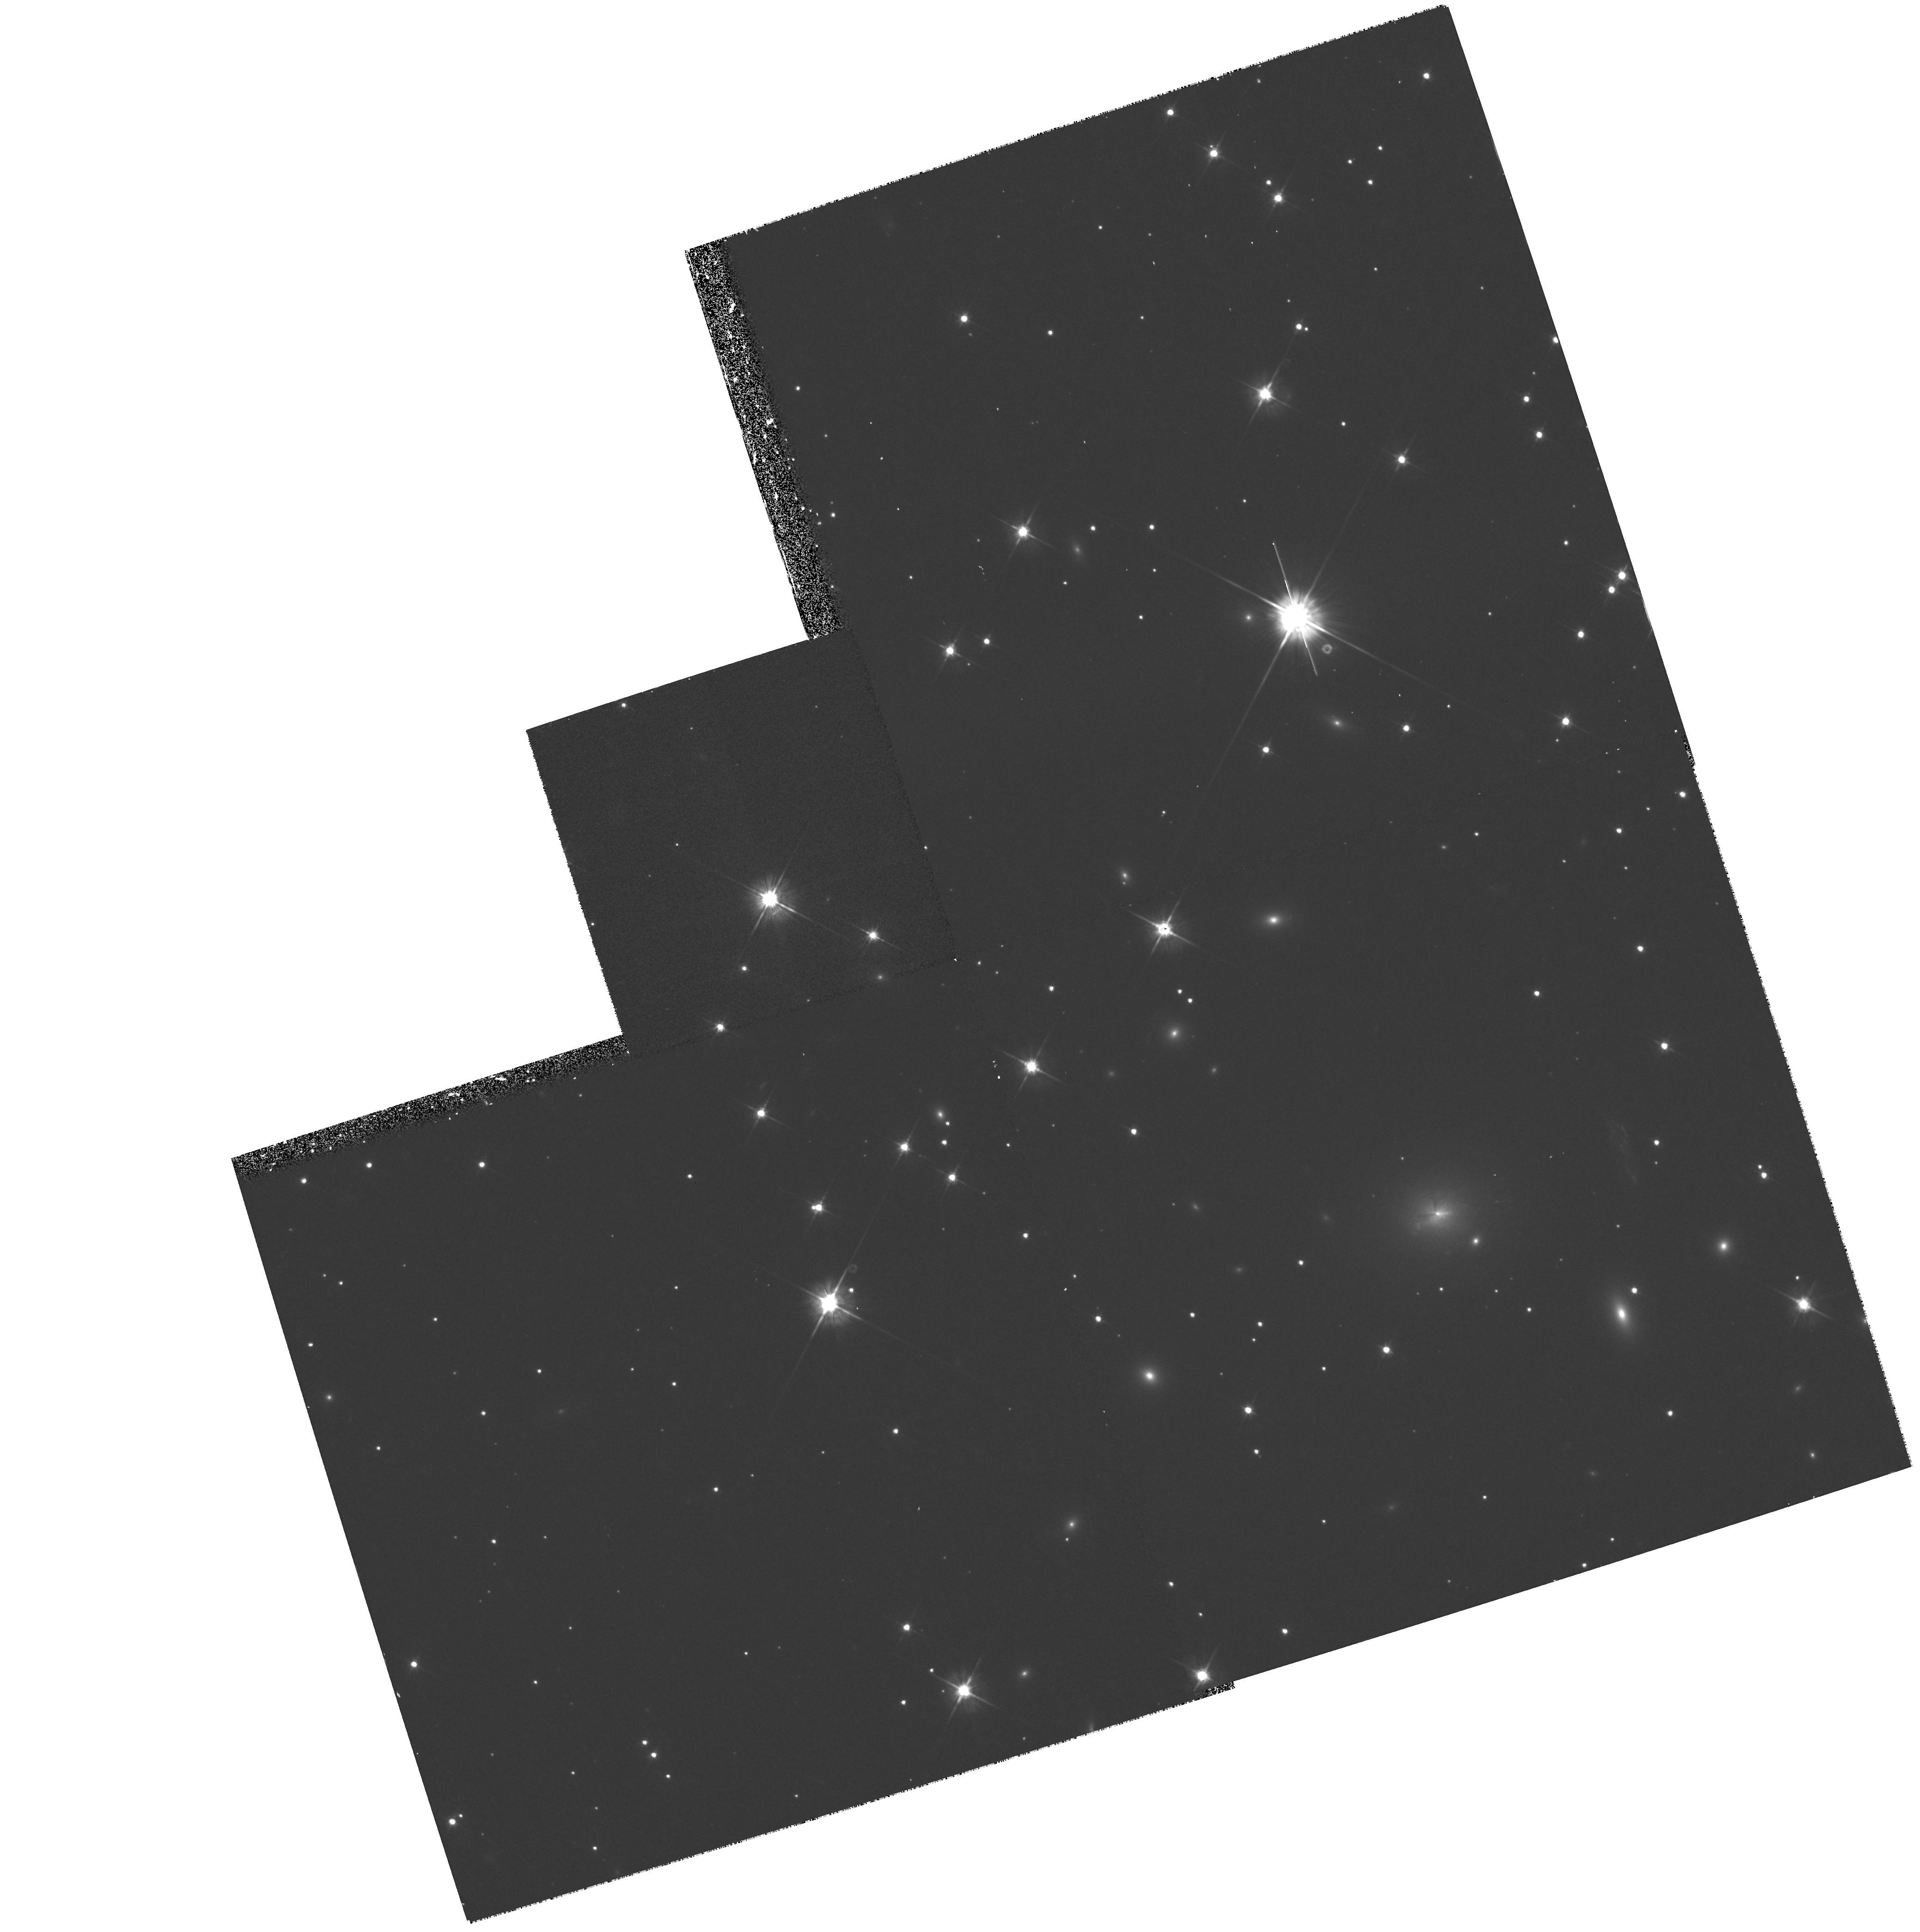
Target: PKS0745-191. Instrument: WFPC2/PC. Filter: F555W. Exposure: 35 min. Observation ID: hst_7337_01_wfpc2_pc_f555w_u59n01

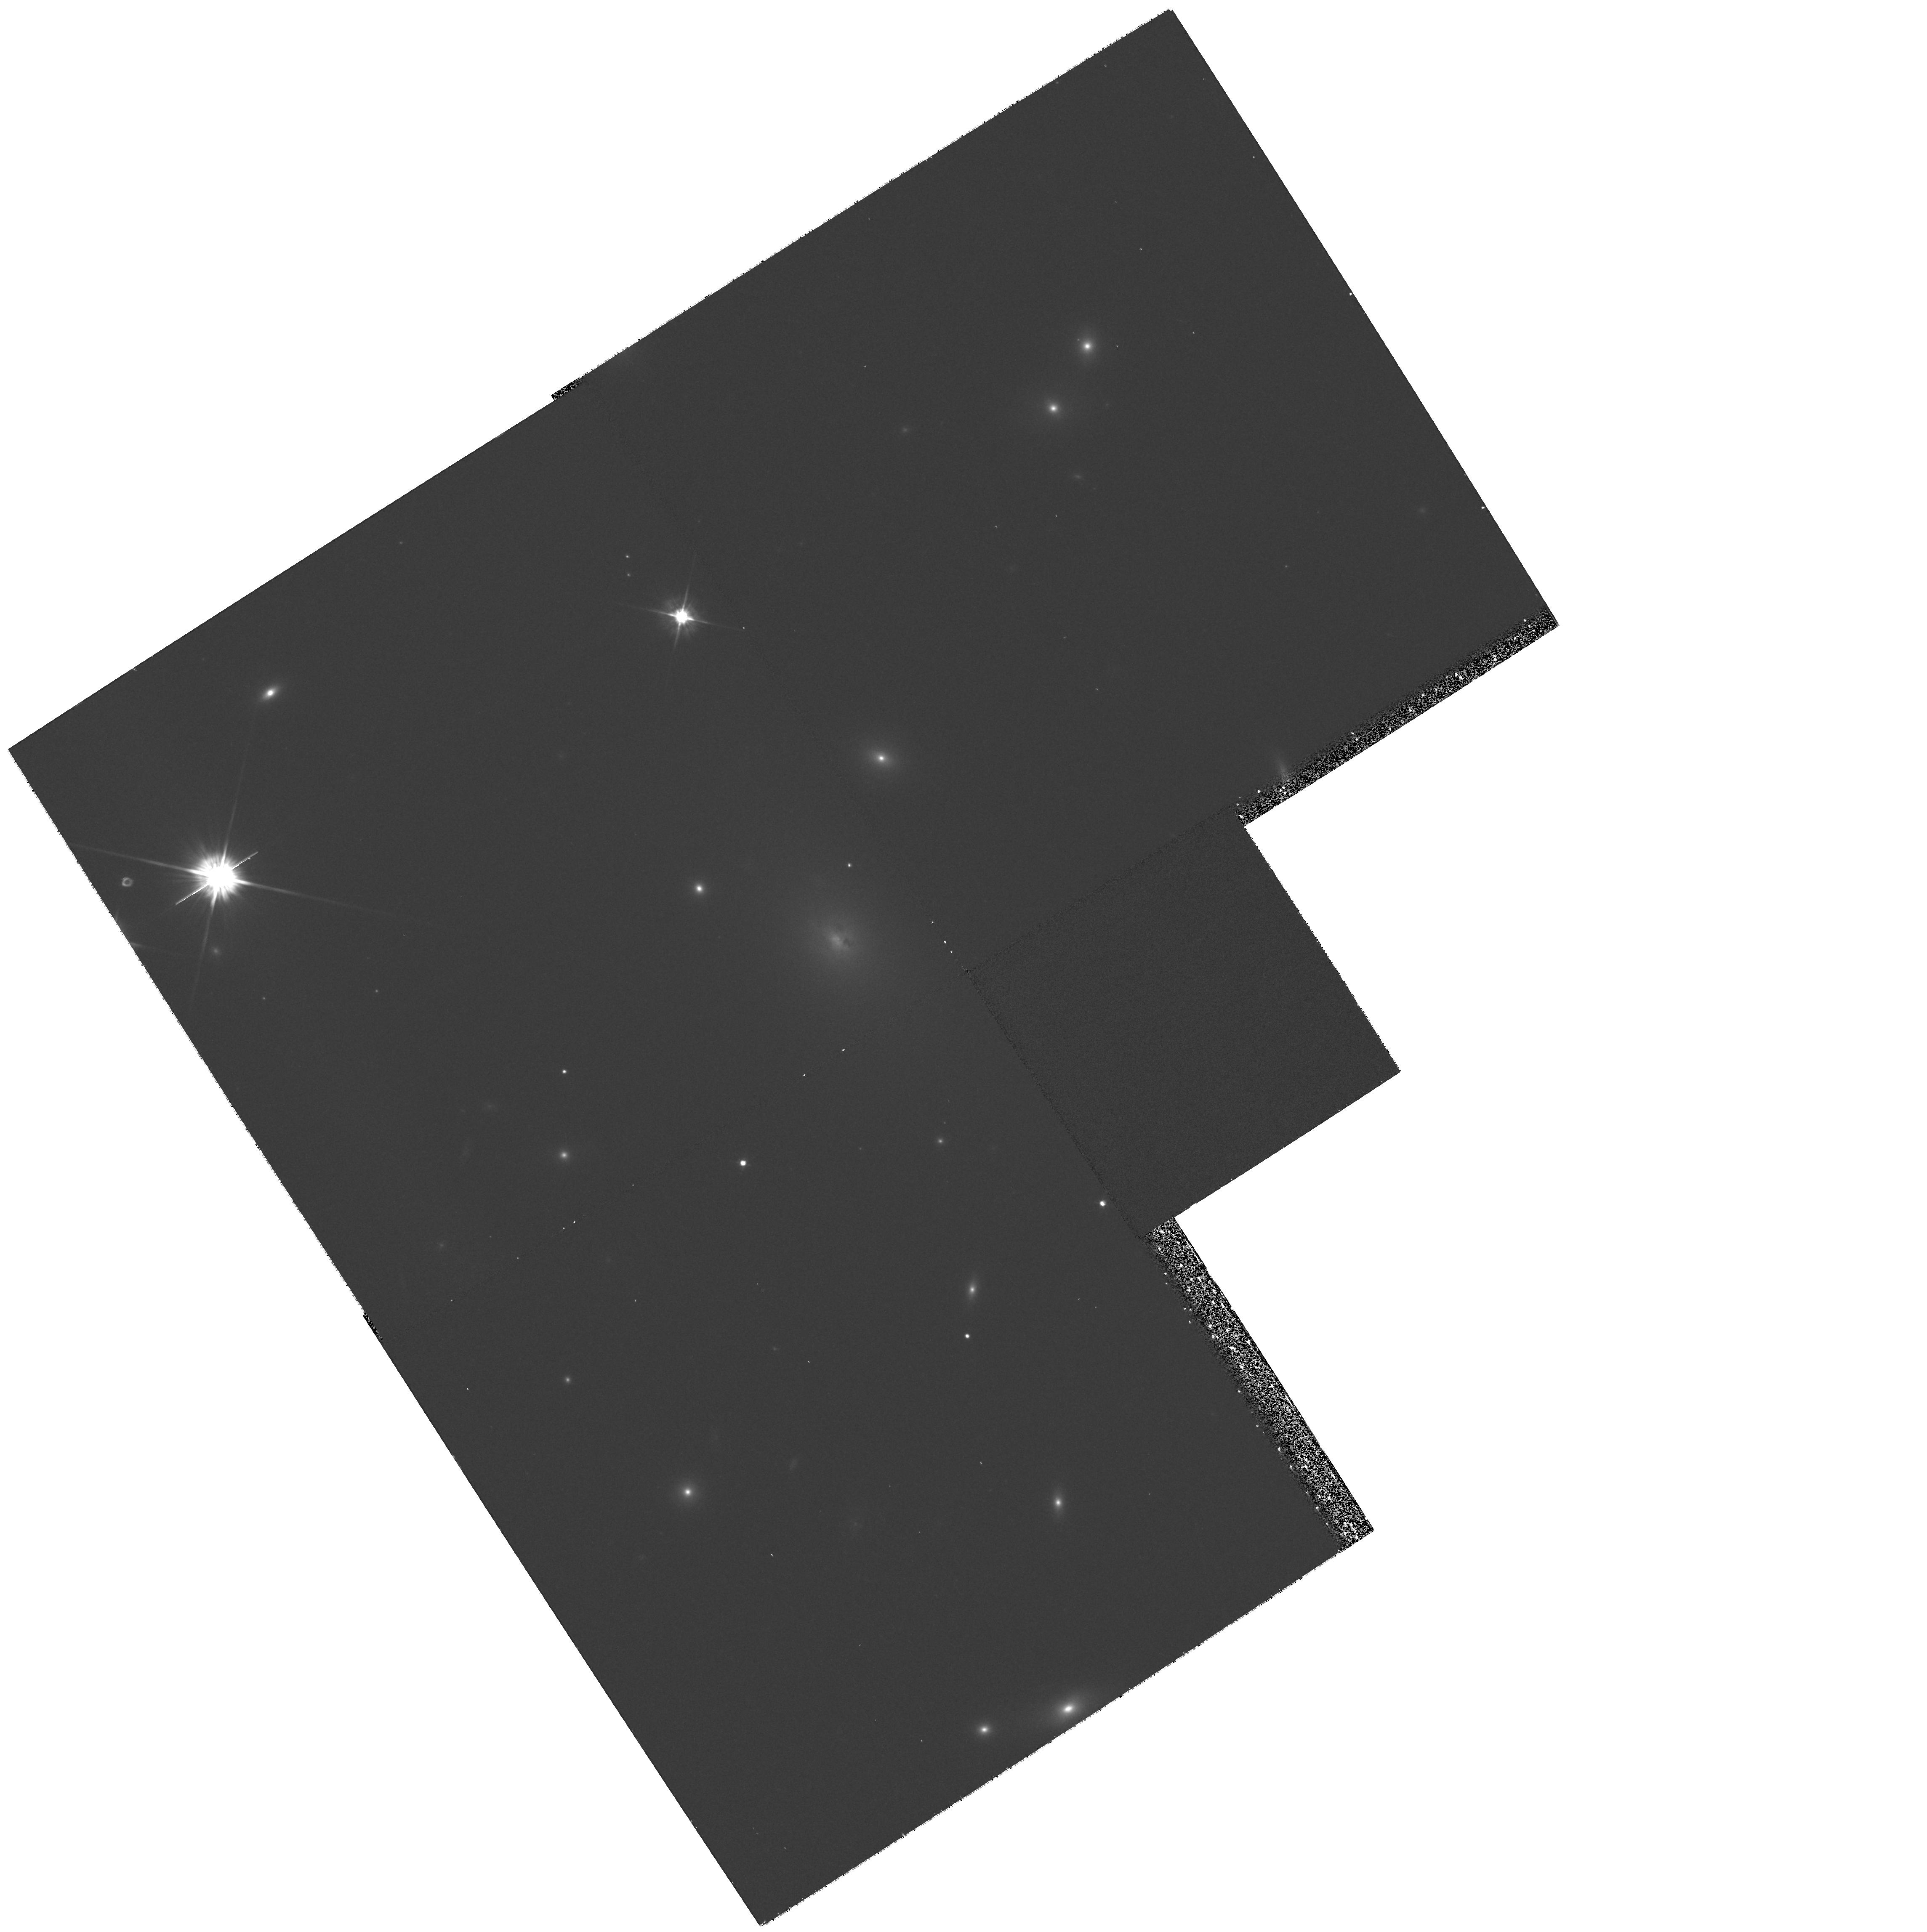
Target: ABELL478. Instrument: WFPC2/PC. Filter: F555W. Exposure: 35 min. Observation ID: hst_7337_02_wfpc2_pc_f555w_u59n02

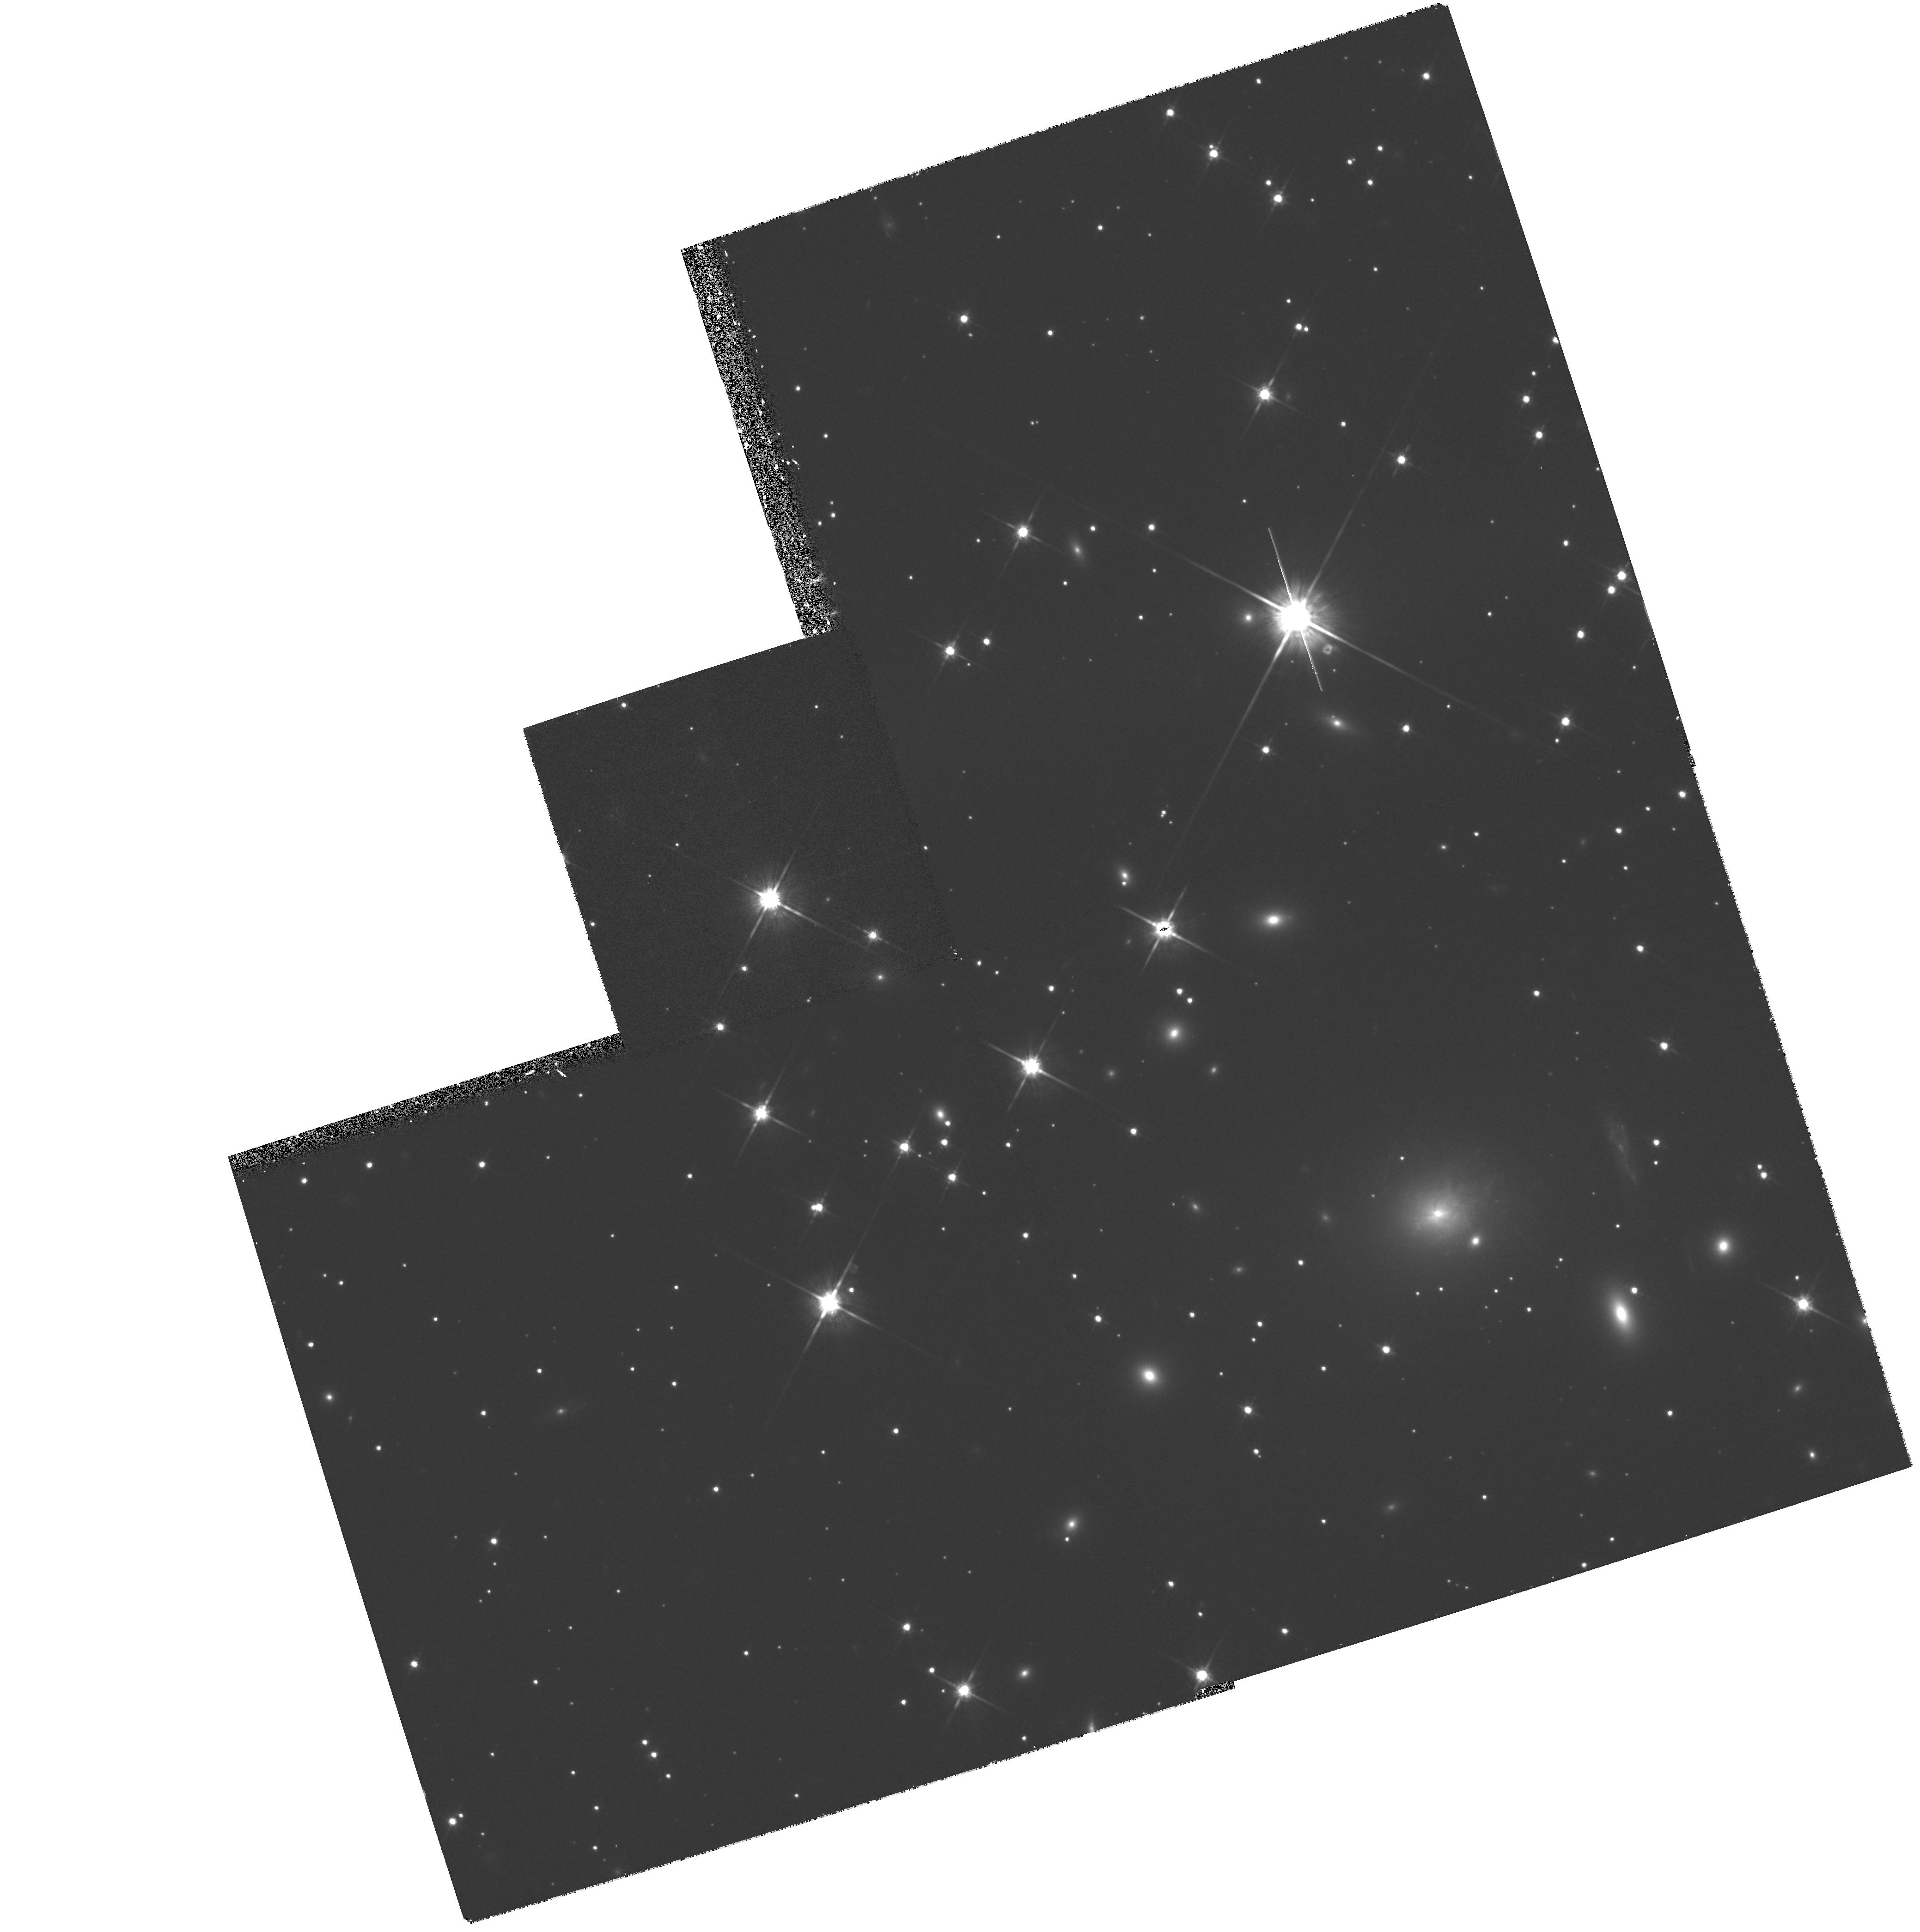
Target: PKS0745-191. Instrument: WFPC2/PC. Filter: F814W. Exposure: 30 min. Observation ID: hst_7337_01_wfpc2_pc_f814w_u59n01

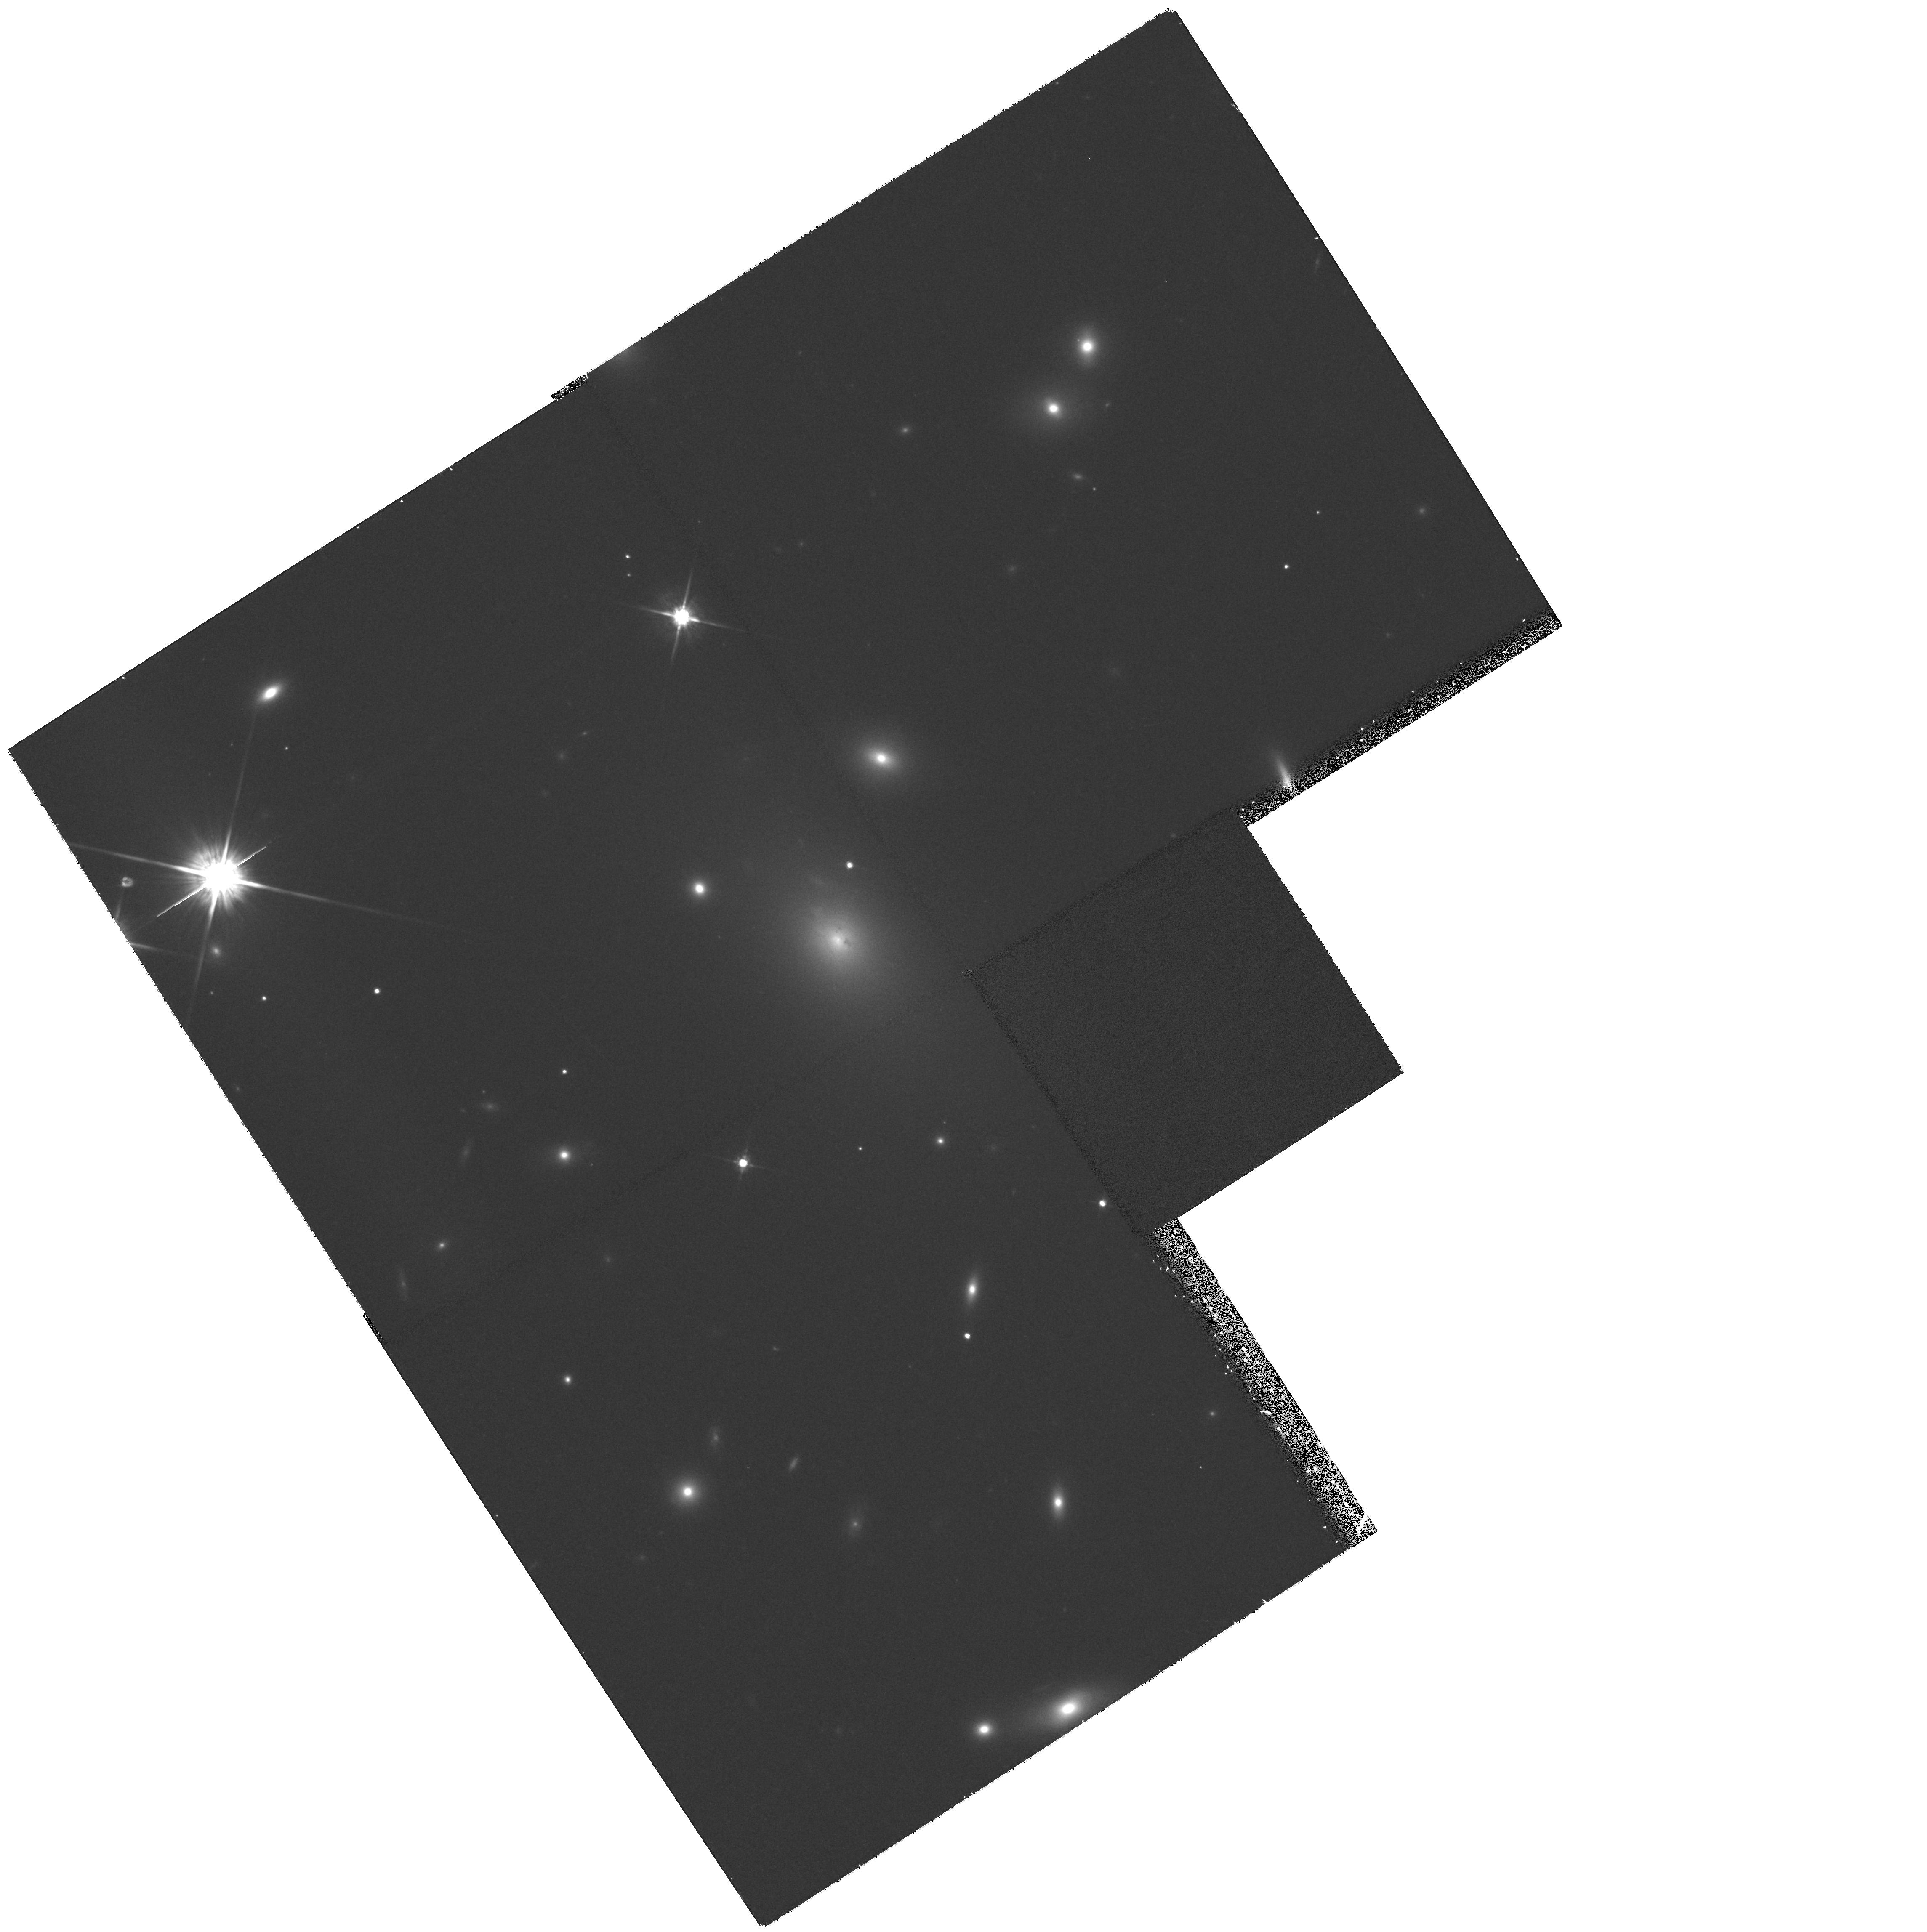
Target: ABELL478. Instrument: WFPC2/PC. Filter: F814W. Exposure: 30 min. Observation ID: hst_7337_02_wfpc2_pc_f814w_u59n02

The central mass profile in the lowest redshift cluster lenses (PI: Fabian, Andrew C.)

The X-ray luminous cluster of galaxies around the radio source PKS 0745-191 produces the brightest gravitational arc known, with an I band magnitude of 17.7, and has several other possible, unresolved arcs. We propose to image the core of this cluster, an d A478, another massive low redshift cluster with suspected arcs, to map the dark mass profile at radii of ~ 30-100 kpc from the central galaxy. The excellent X-ray data on the clusters, which appear relaxed with no large-scale substructure, means that th e potential is smooth, and is well determined on larger scales. The proposed observations will enable us to determine how it changes to match with that of the central galaxy, using the distortion of the lensed objects. We shall also obtain a detailed map of the redshift 0.433 lensed galaxy in PKS0745 and emission and absorption structures in the central galaxy of both clusters.